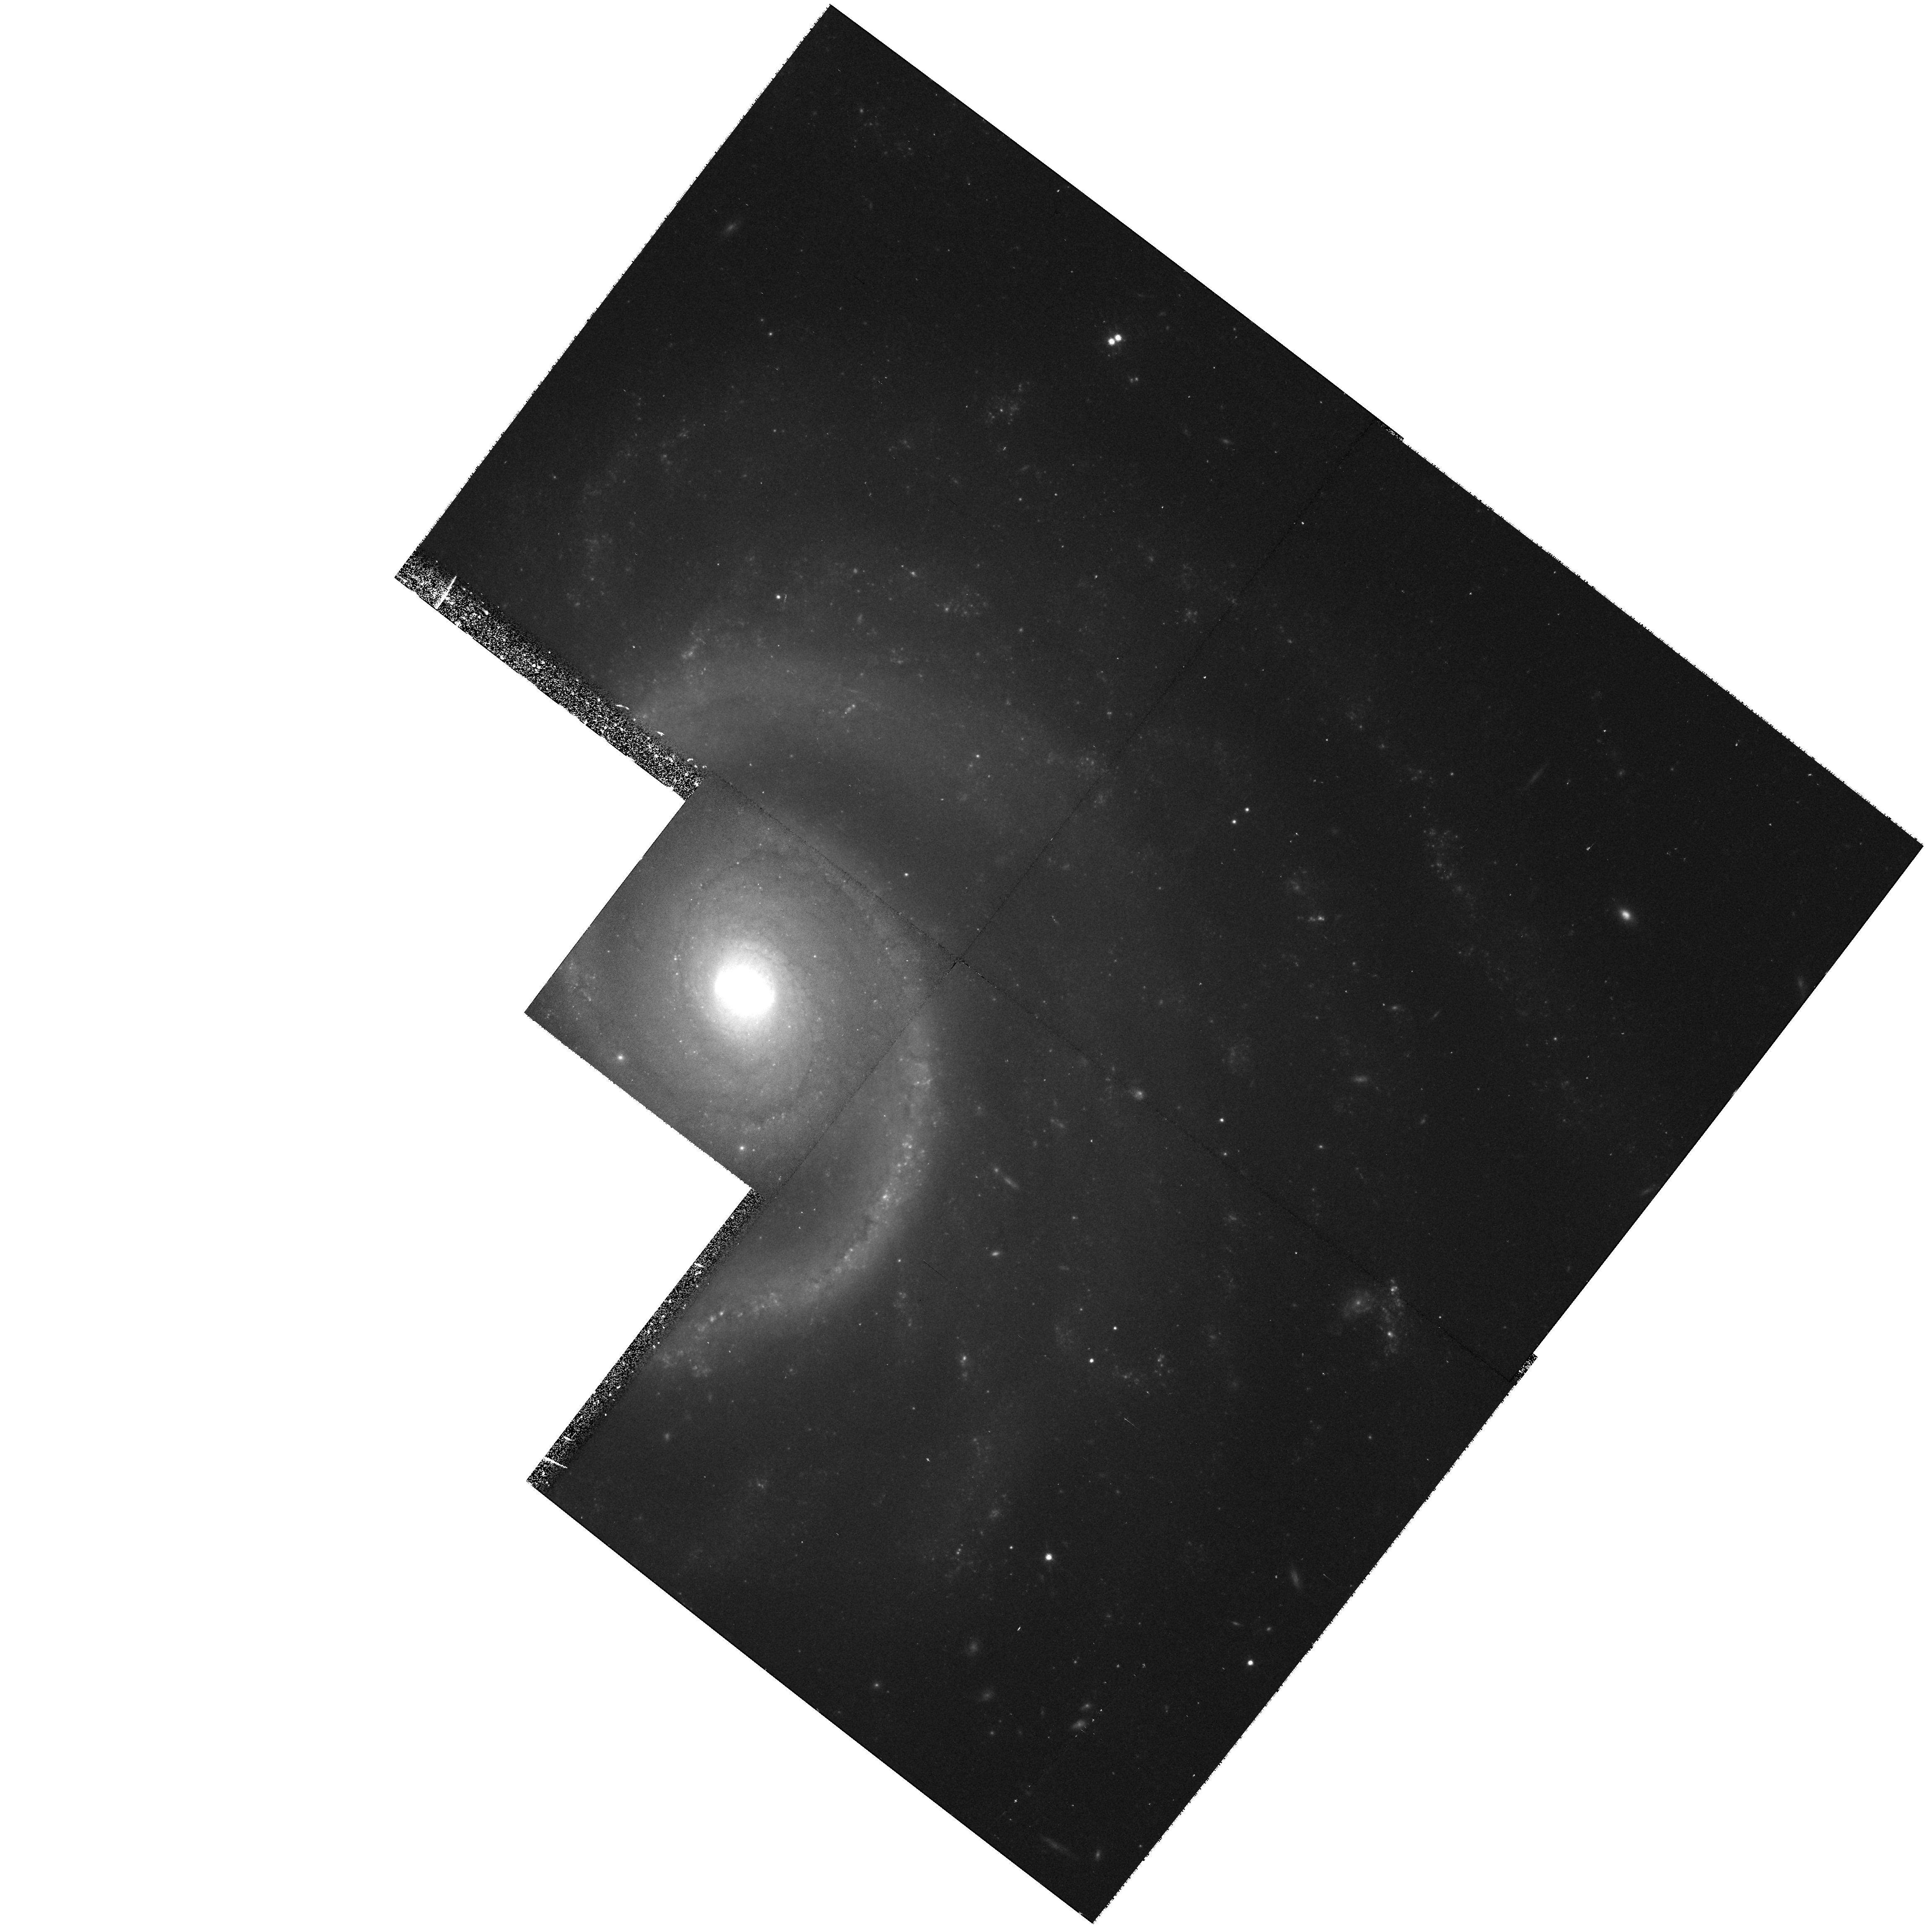
Target: UGC5981. Instrument: WFPC2/PC. Filter: F814W. Exposure: 43 min. Observation ID: hst_8213_03_wfpc2_pc_f814w_u5gd03

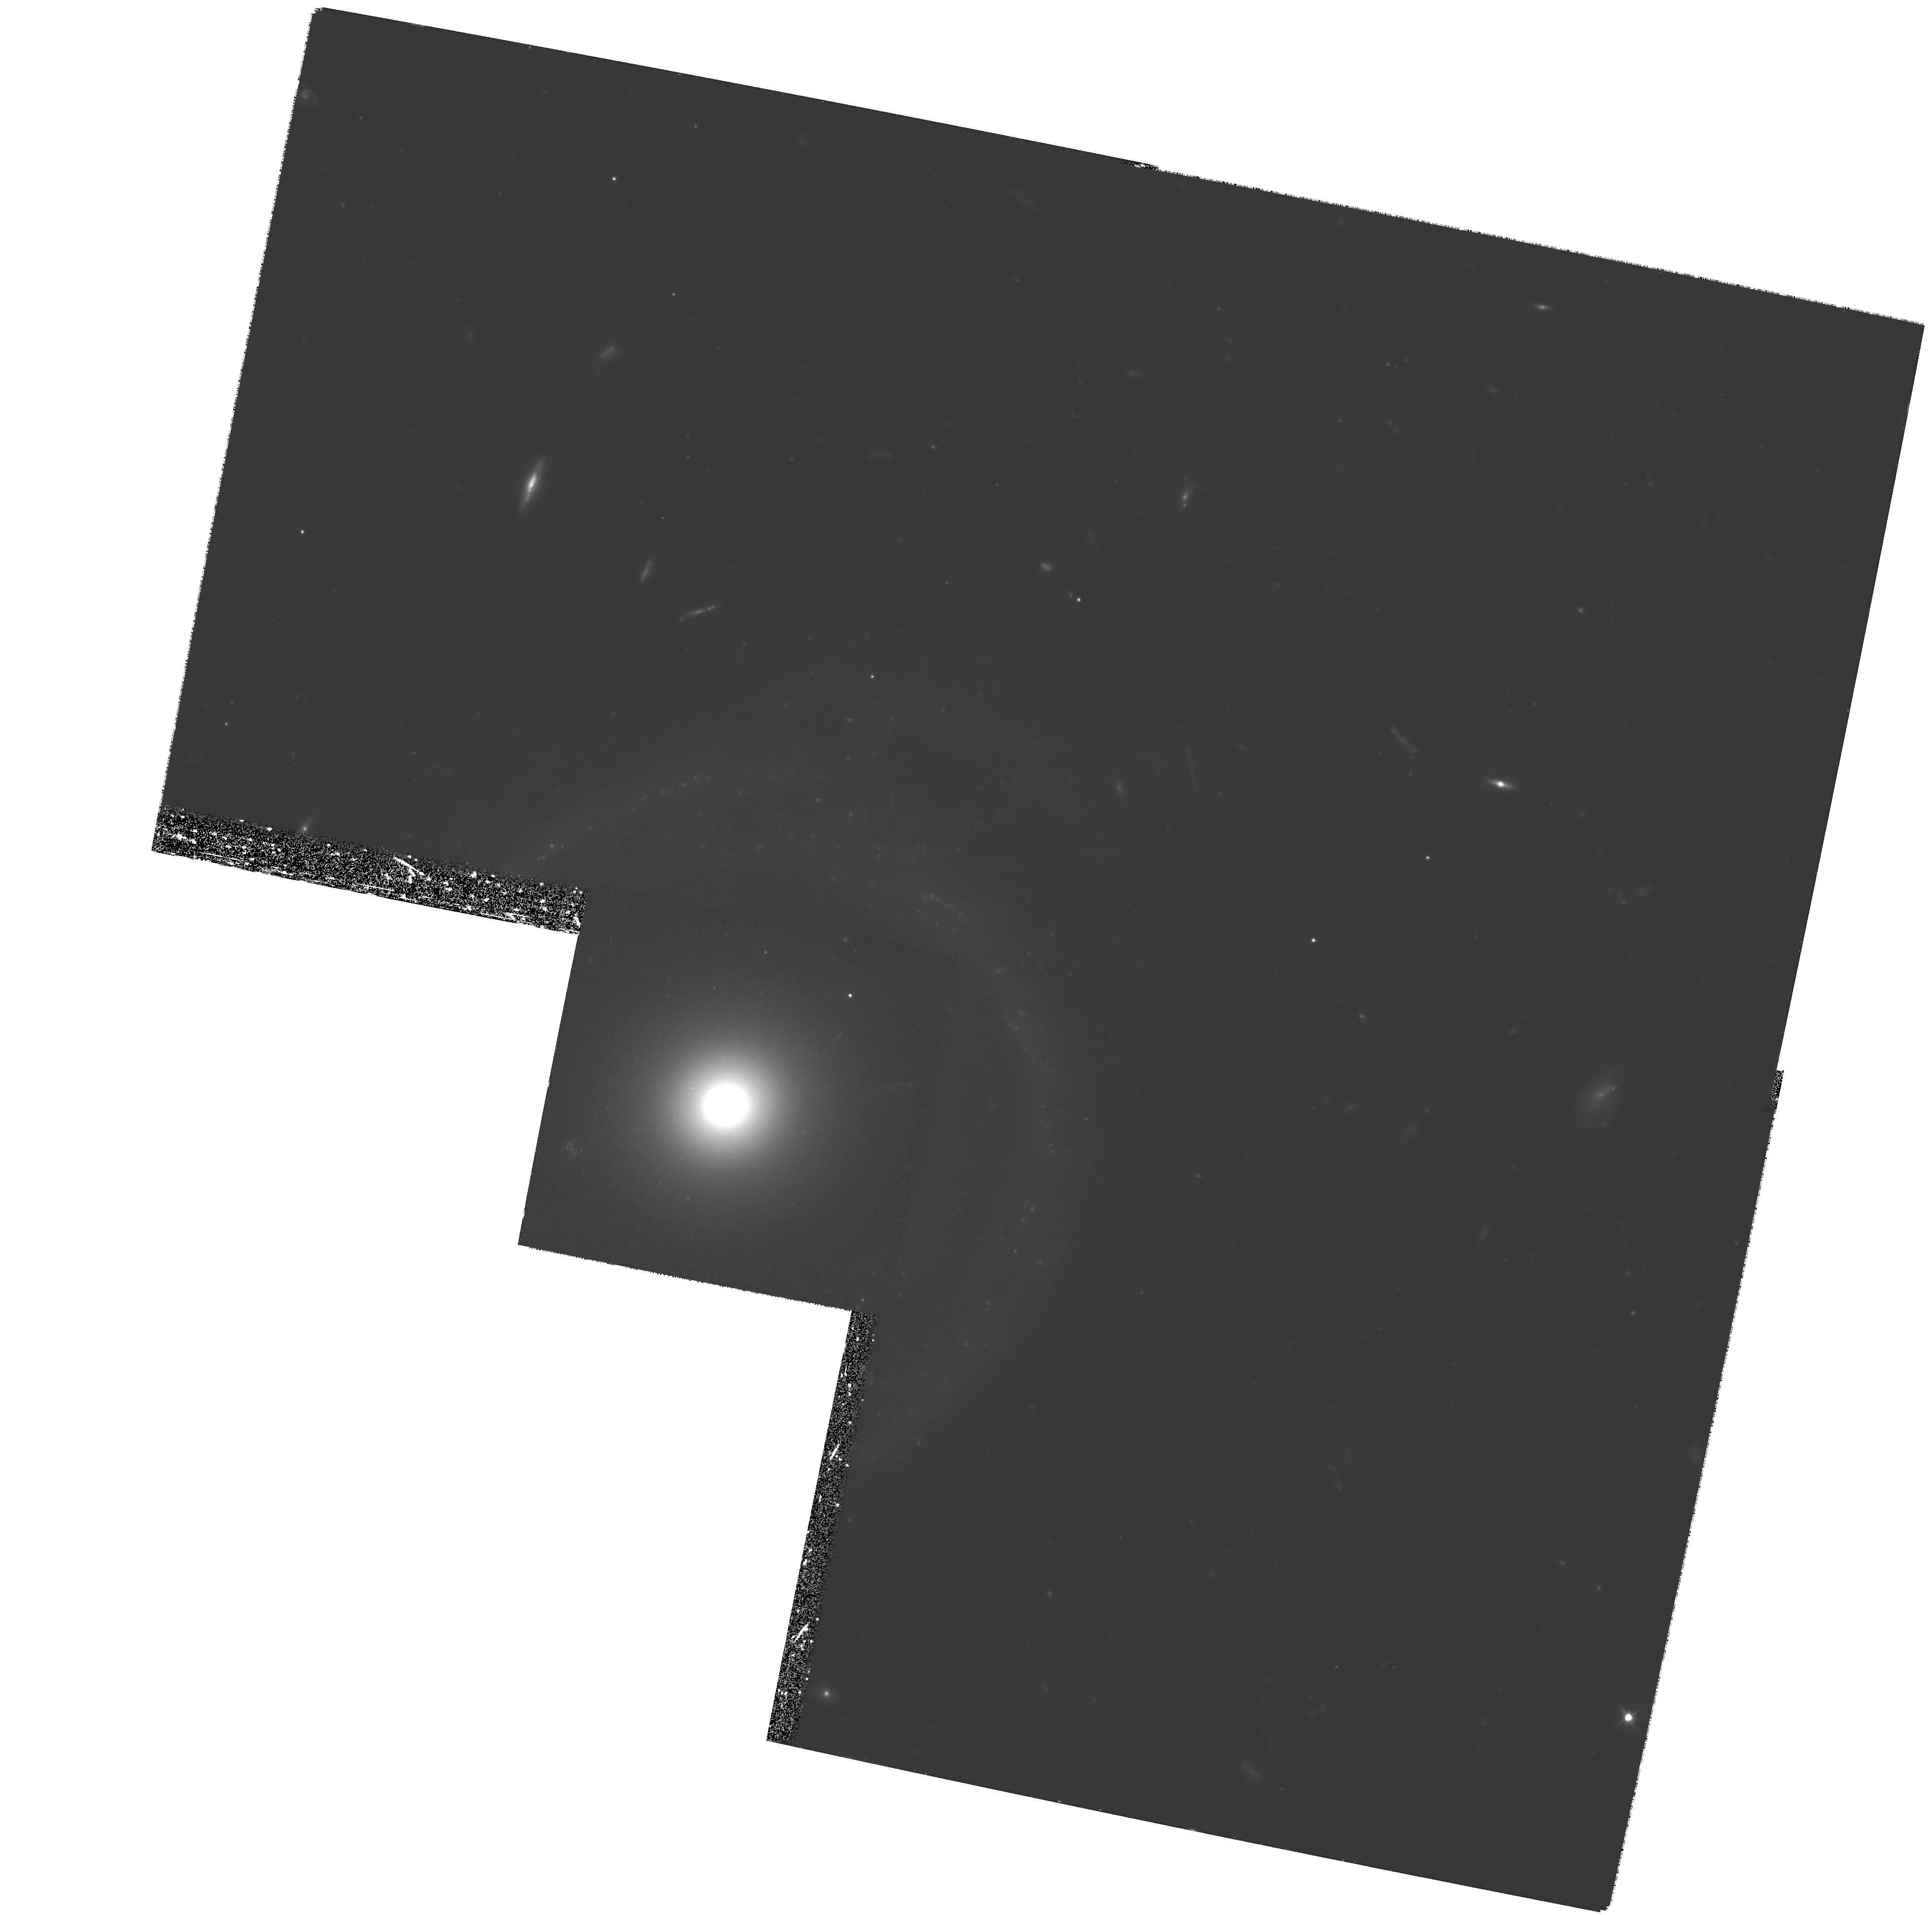
Target: UGC6614. Instrument: WFPC2/PC. Filter: F555W. Exposure: 2.8 h. Observation ID: hst_8213_01_wfpc2_pc_f555w_u5gd01

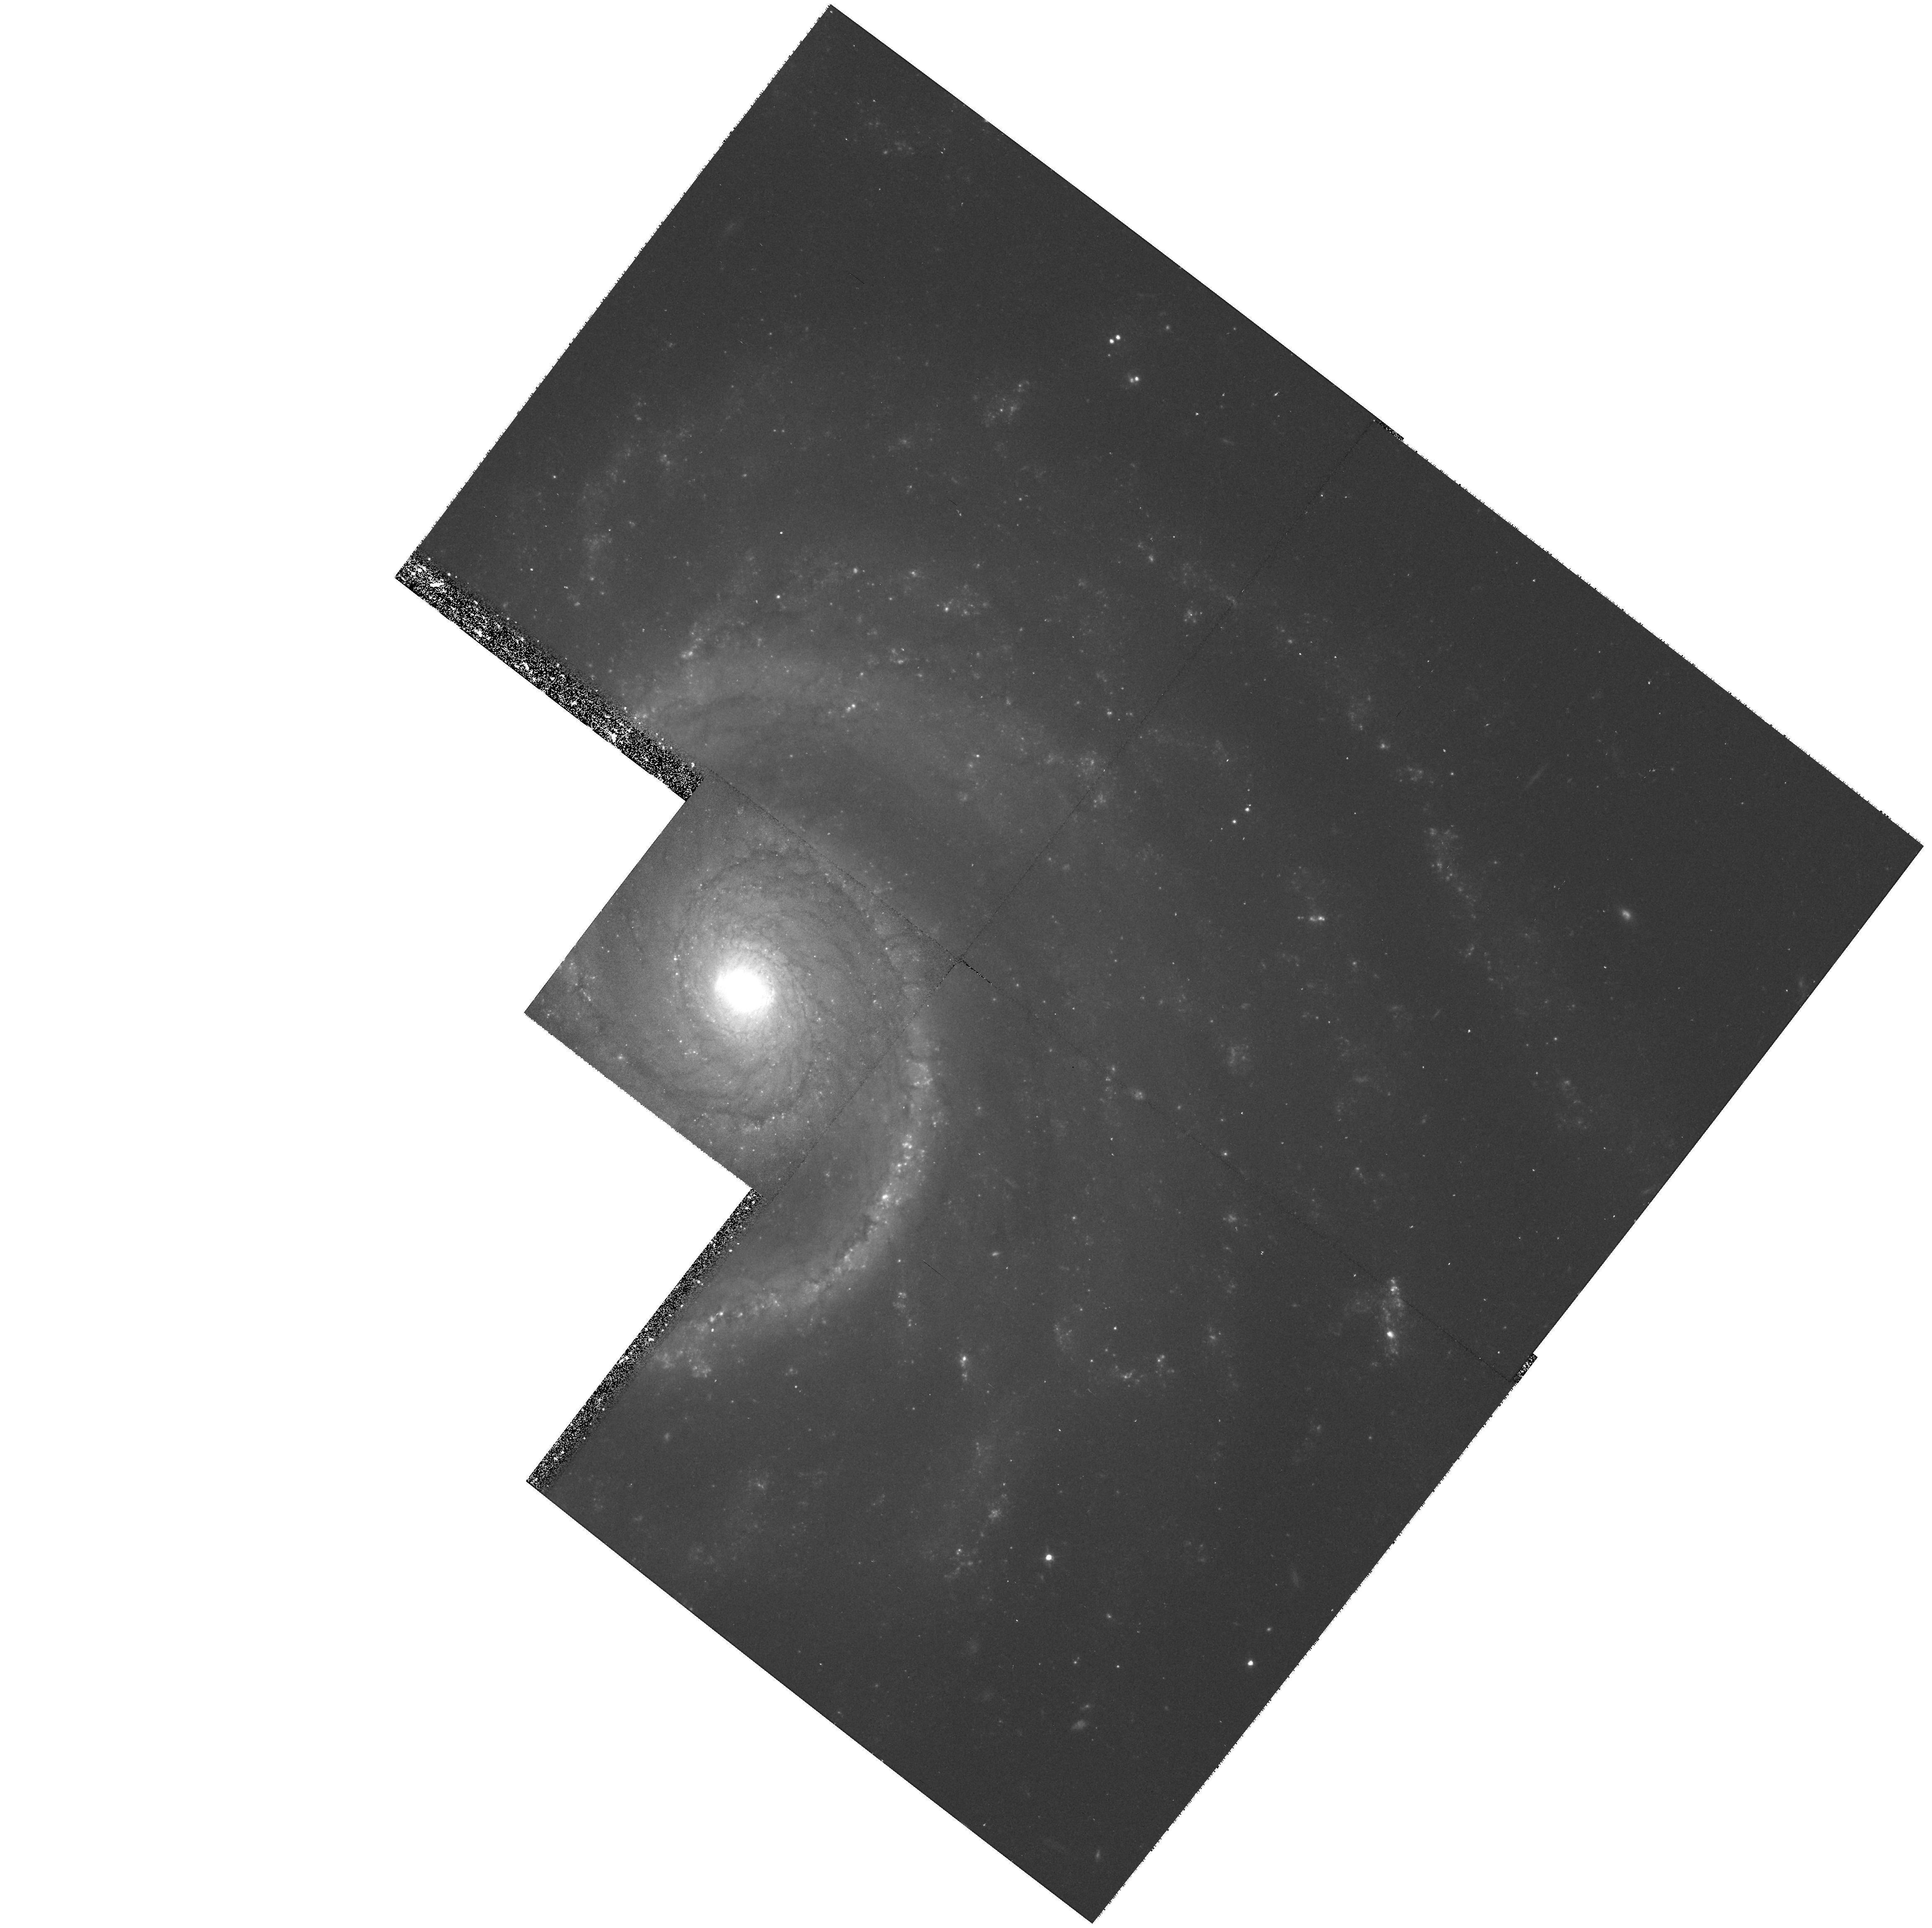
Target: UGC5981. Instrument: WFPC2/PC. Filter: F555W. Exposure: 42 min. Observation ID: hst_8213_03_wfpc2_pc_f555w_u5gd03

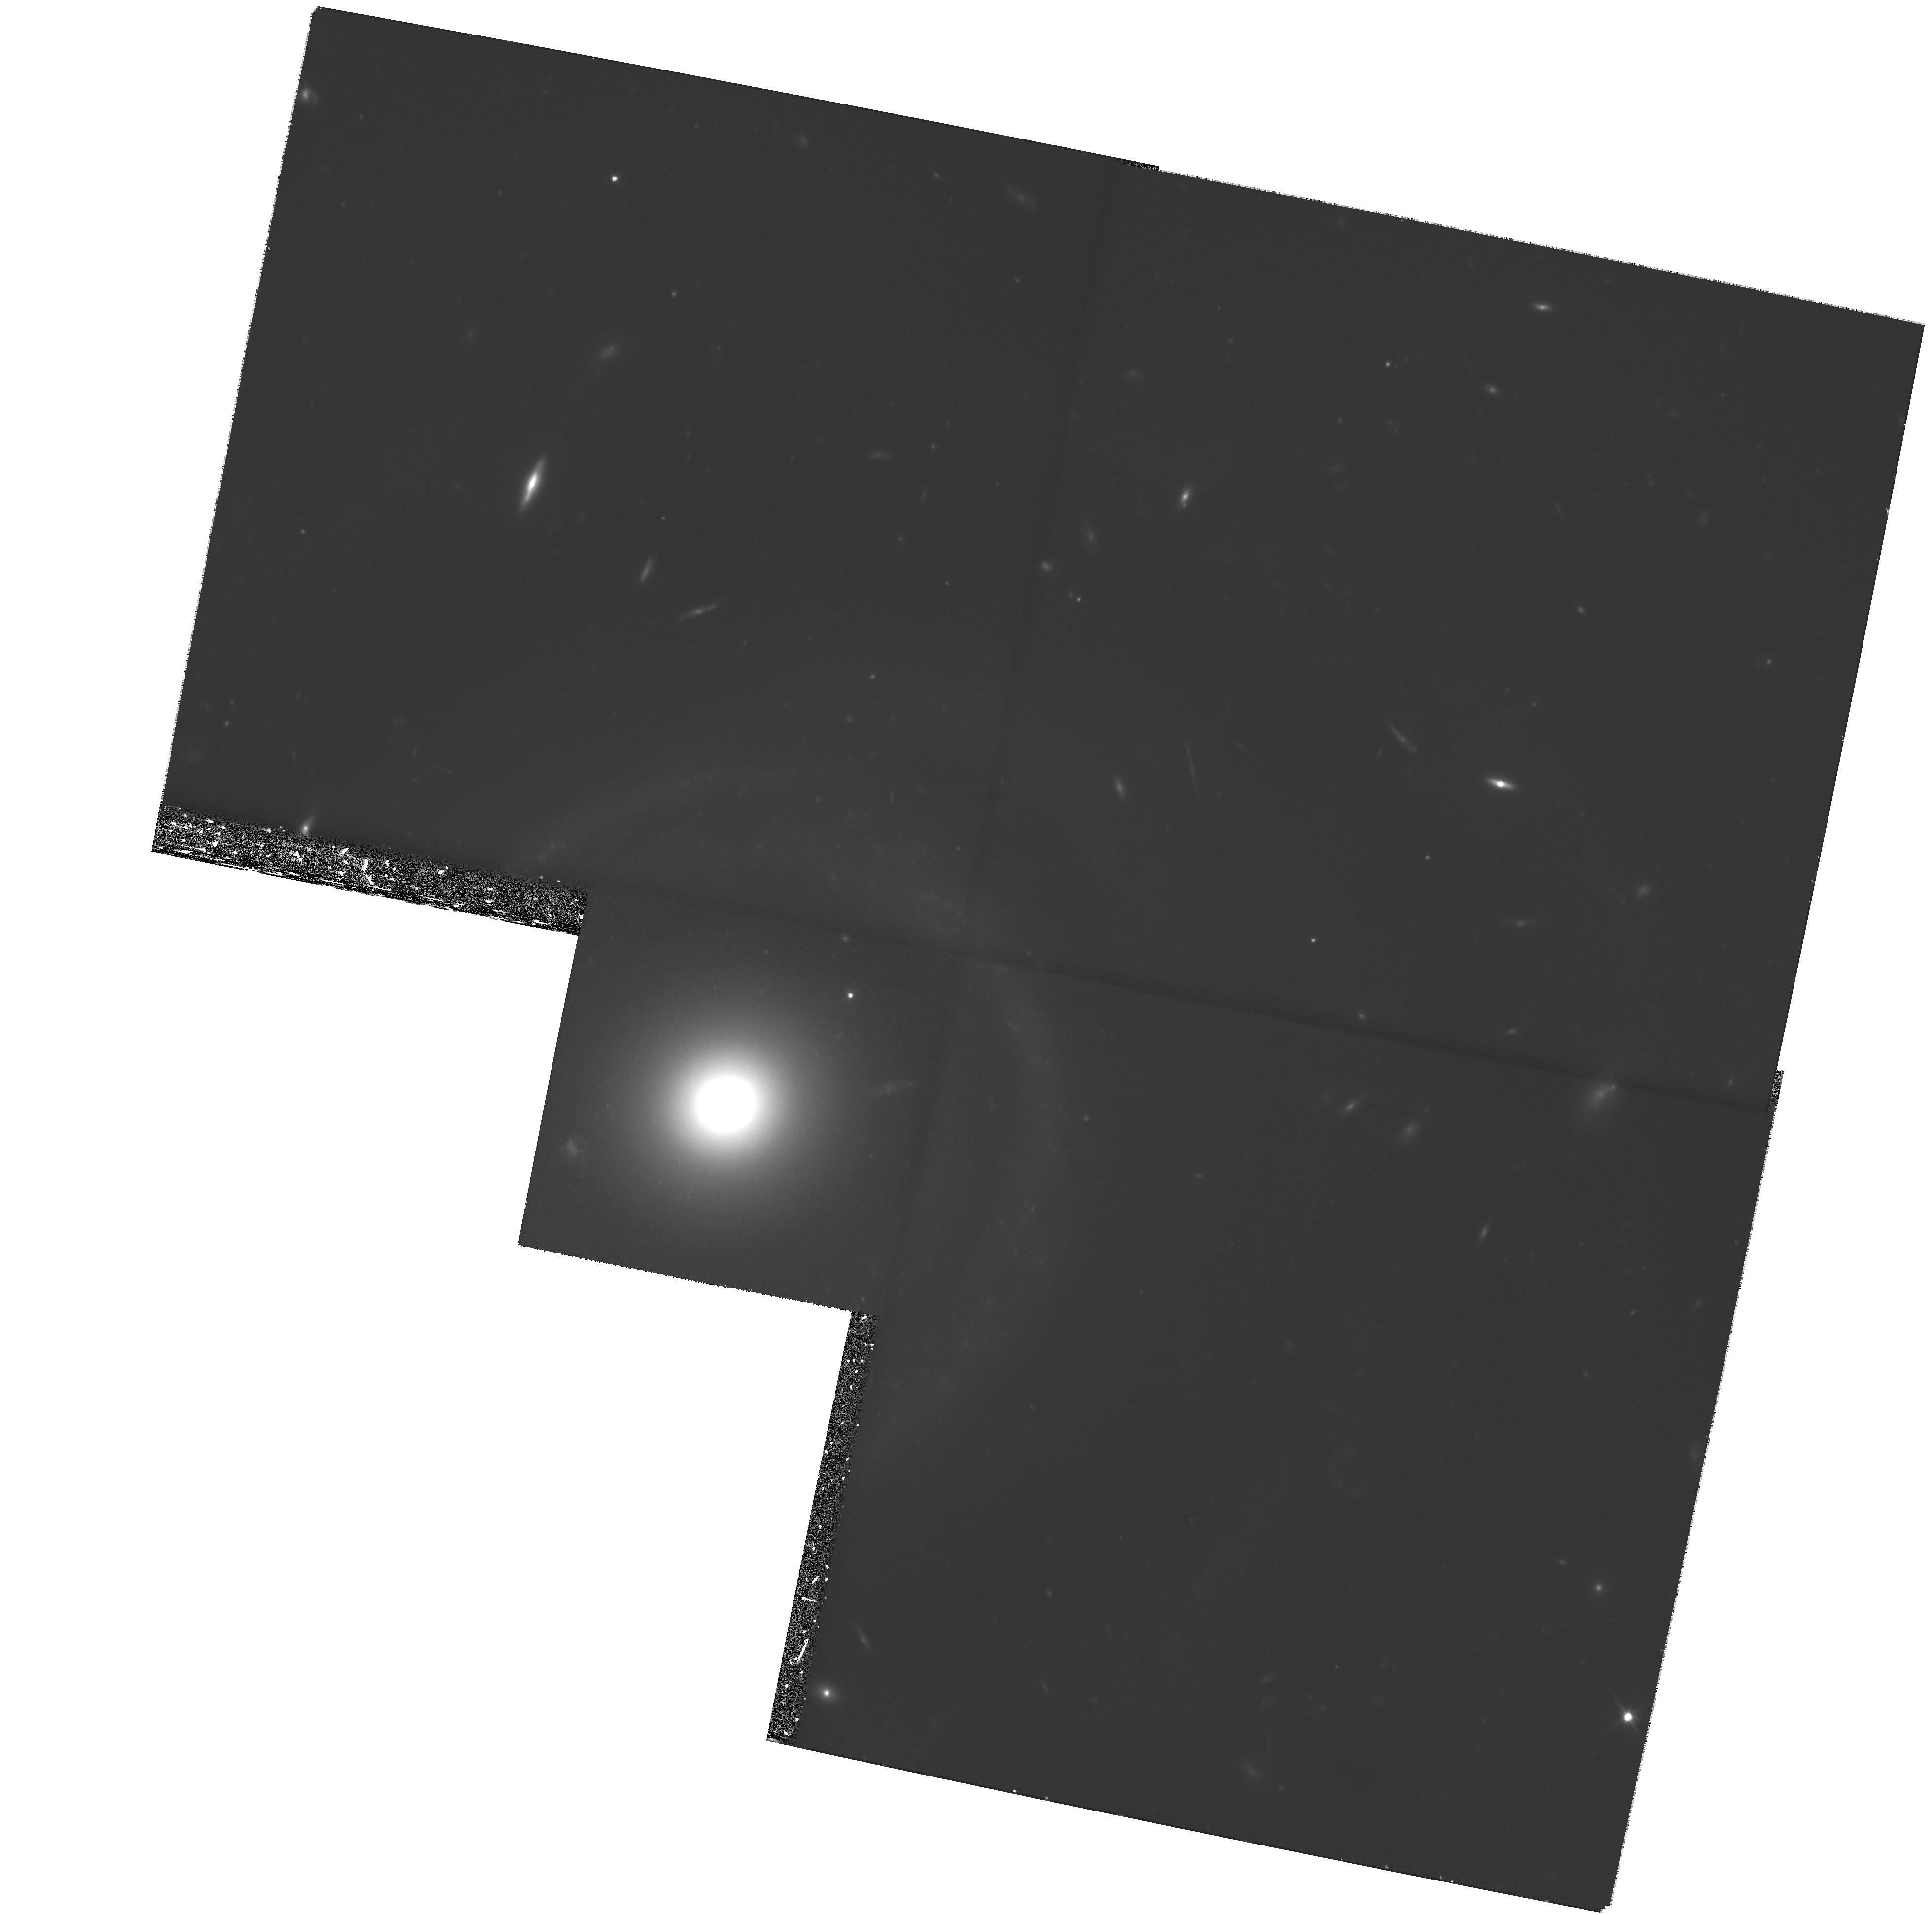
Target: UGC6614. Instrument: WFPC2/PC. Filter: F814W. Exposure: 2.8 h. Observation ID: hst_8213_02_wfpc2_pc_f814w_u5gd02

Globular Clusters of Low Surface Brightness Galaxies (PI: Miller, Bryan)

We propose to investigate globular cluster (GC) systems in giant low surface brightness (LSB) galaxies. The primary goals of the project are to determine the number of GCs in two nearby LSB galaxies and to estimate their ages. LSB spirals tend to be more isolated, more gas rich, and have had more quiescent star formation than their high surface brightness (HSB) cousins. LSB galaxies have either been forming stars very slowly for a Hubble time or have formed within the last few Gyr. Thus, their star formation histories may be very different from those of HSB galaxies. We will use the ages of the GCs to estimate the cluster formation histories of LSBs. The colors and magnitudes of their GCs will allow us to date the clusters and put constraints on when the galaxies started to form. Thus, we may be able to distinguish whether they are very slowly evolving or very young. We will also compare the specific globular cluster frequency (number per unit luminosity) and the shap e of the GC luminosity function in LSBs with those quantities for GCs in HSB spirals. The results of this project will have important implications for galaxy and GC formation.